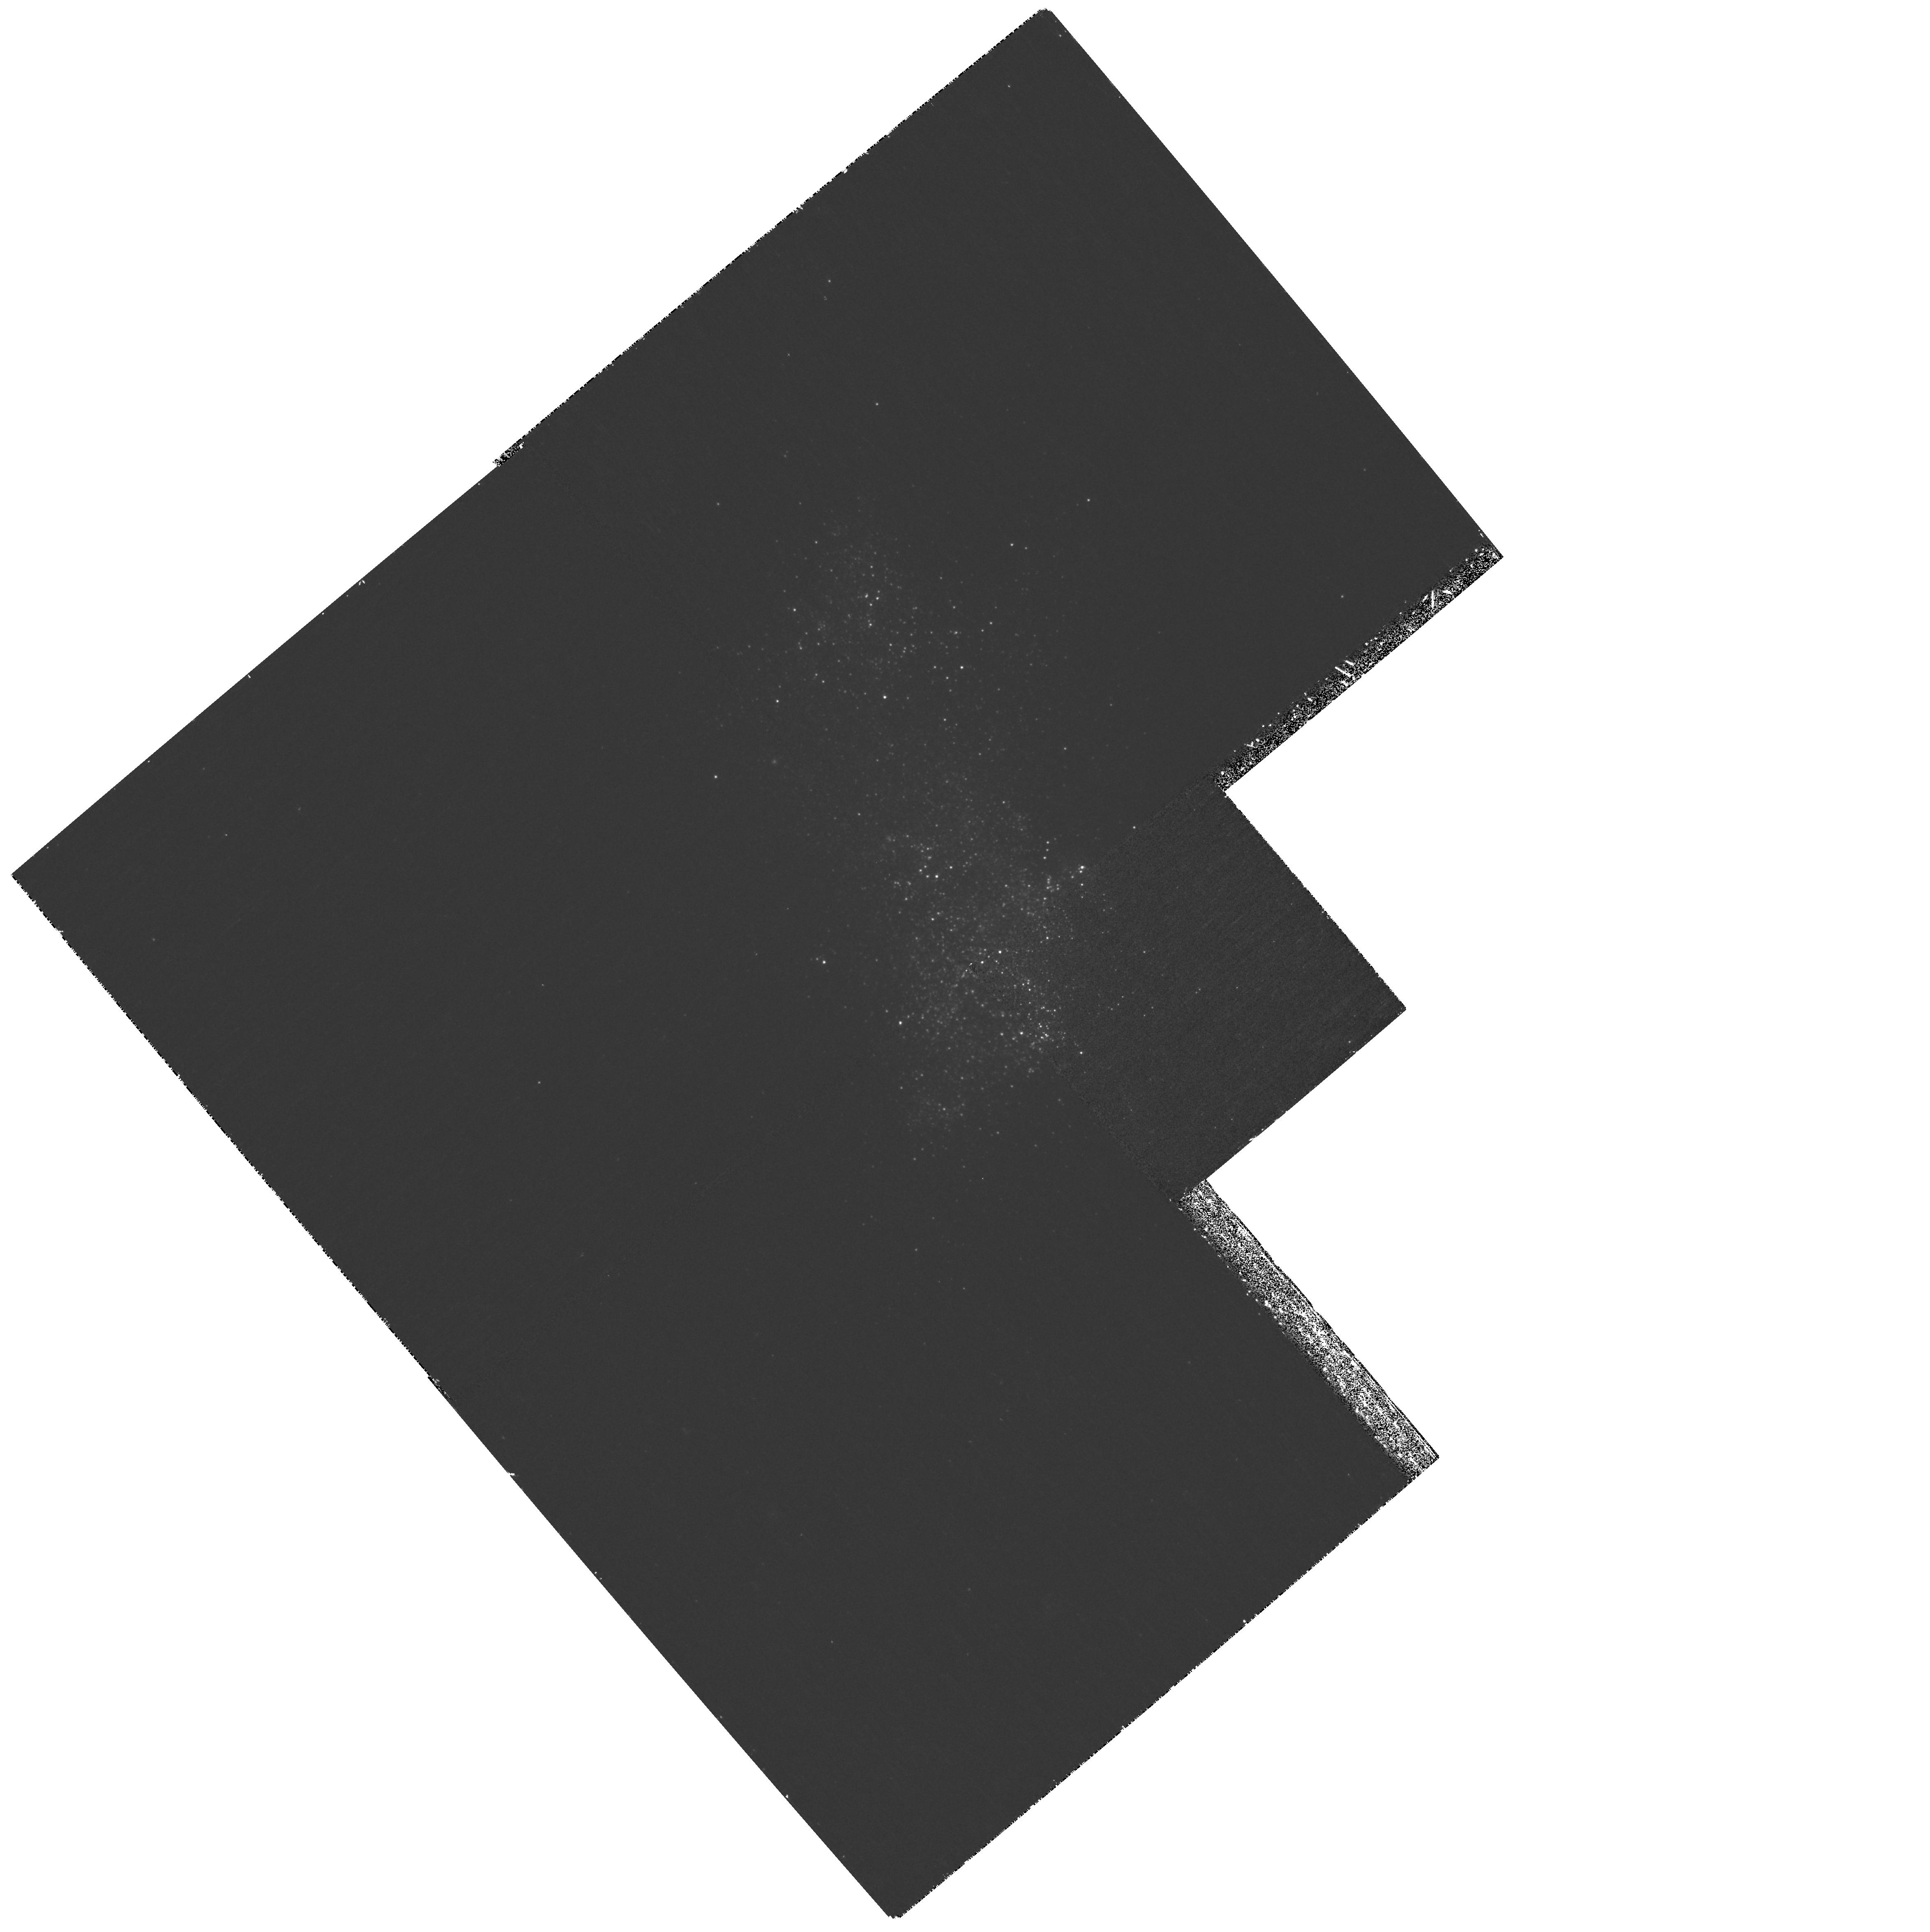
Target: NGC4190-X1
Instrument: WFPC2/PC
Filter: F300W
Exposure: 1.2 h
Observation ID: hst_11012_02_wfpc2_pc_f300w_u9u802

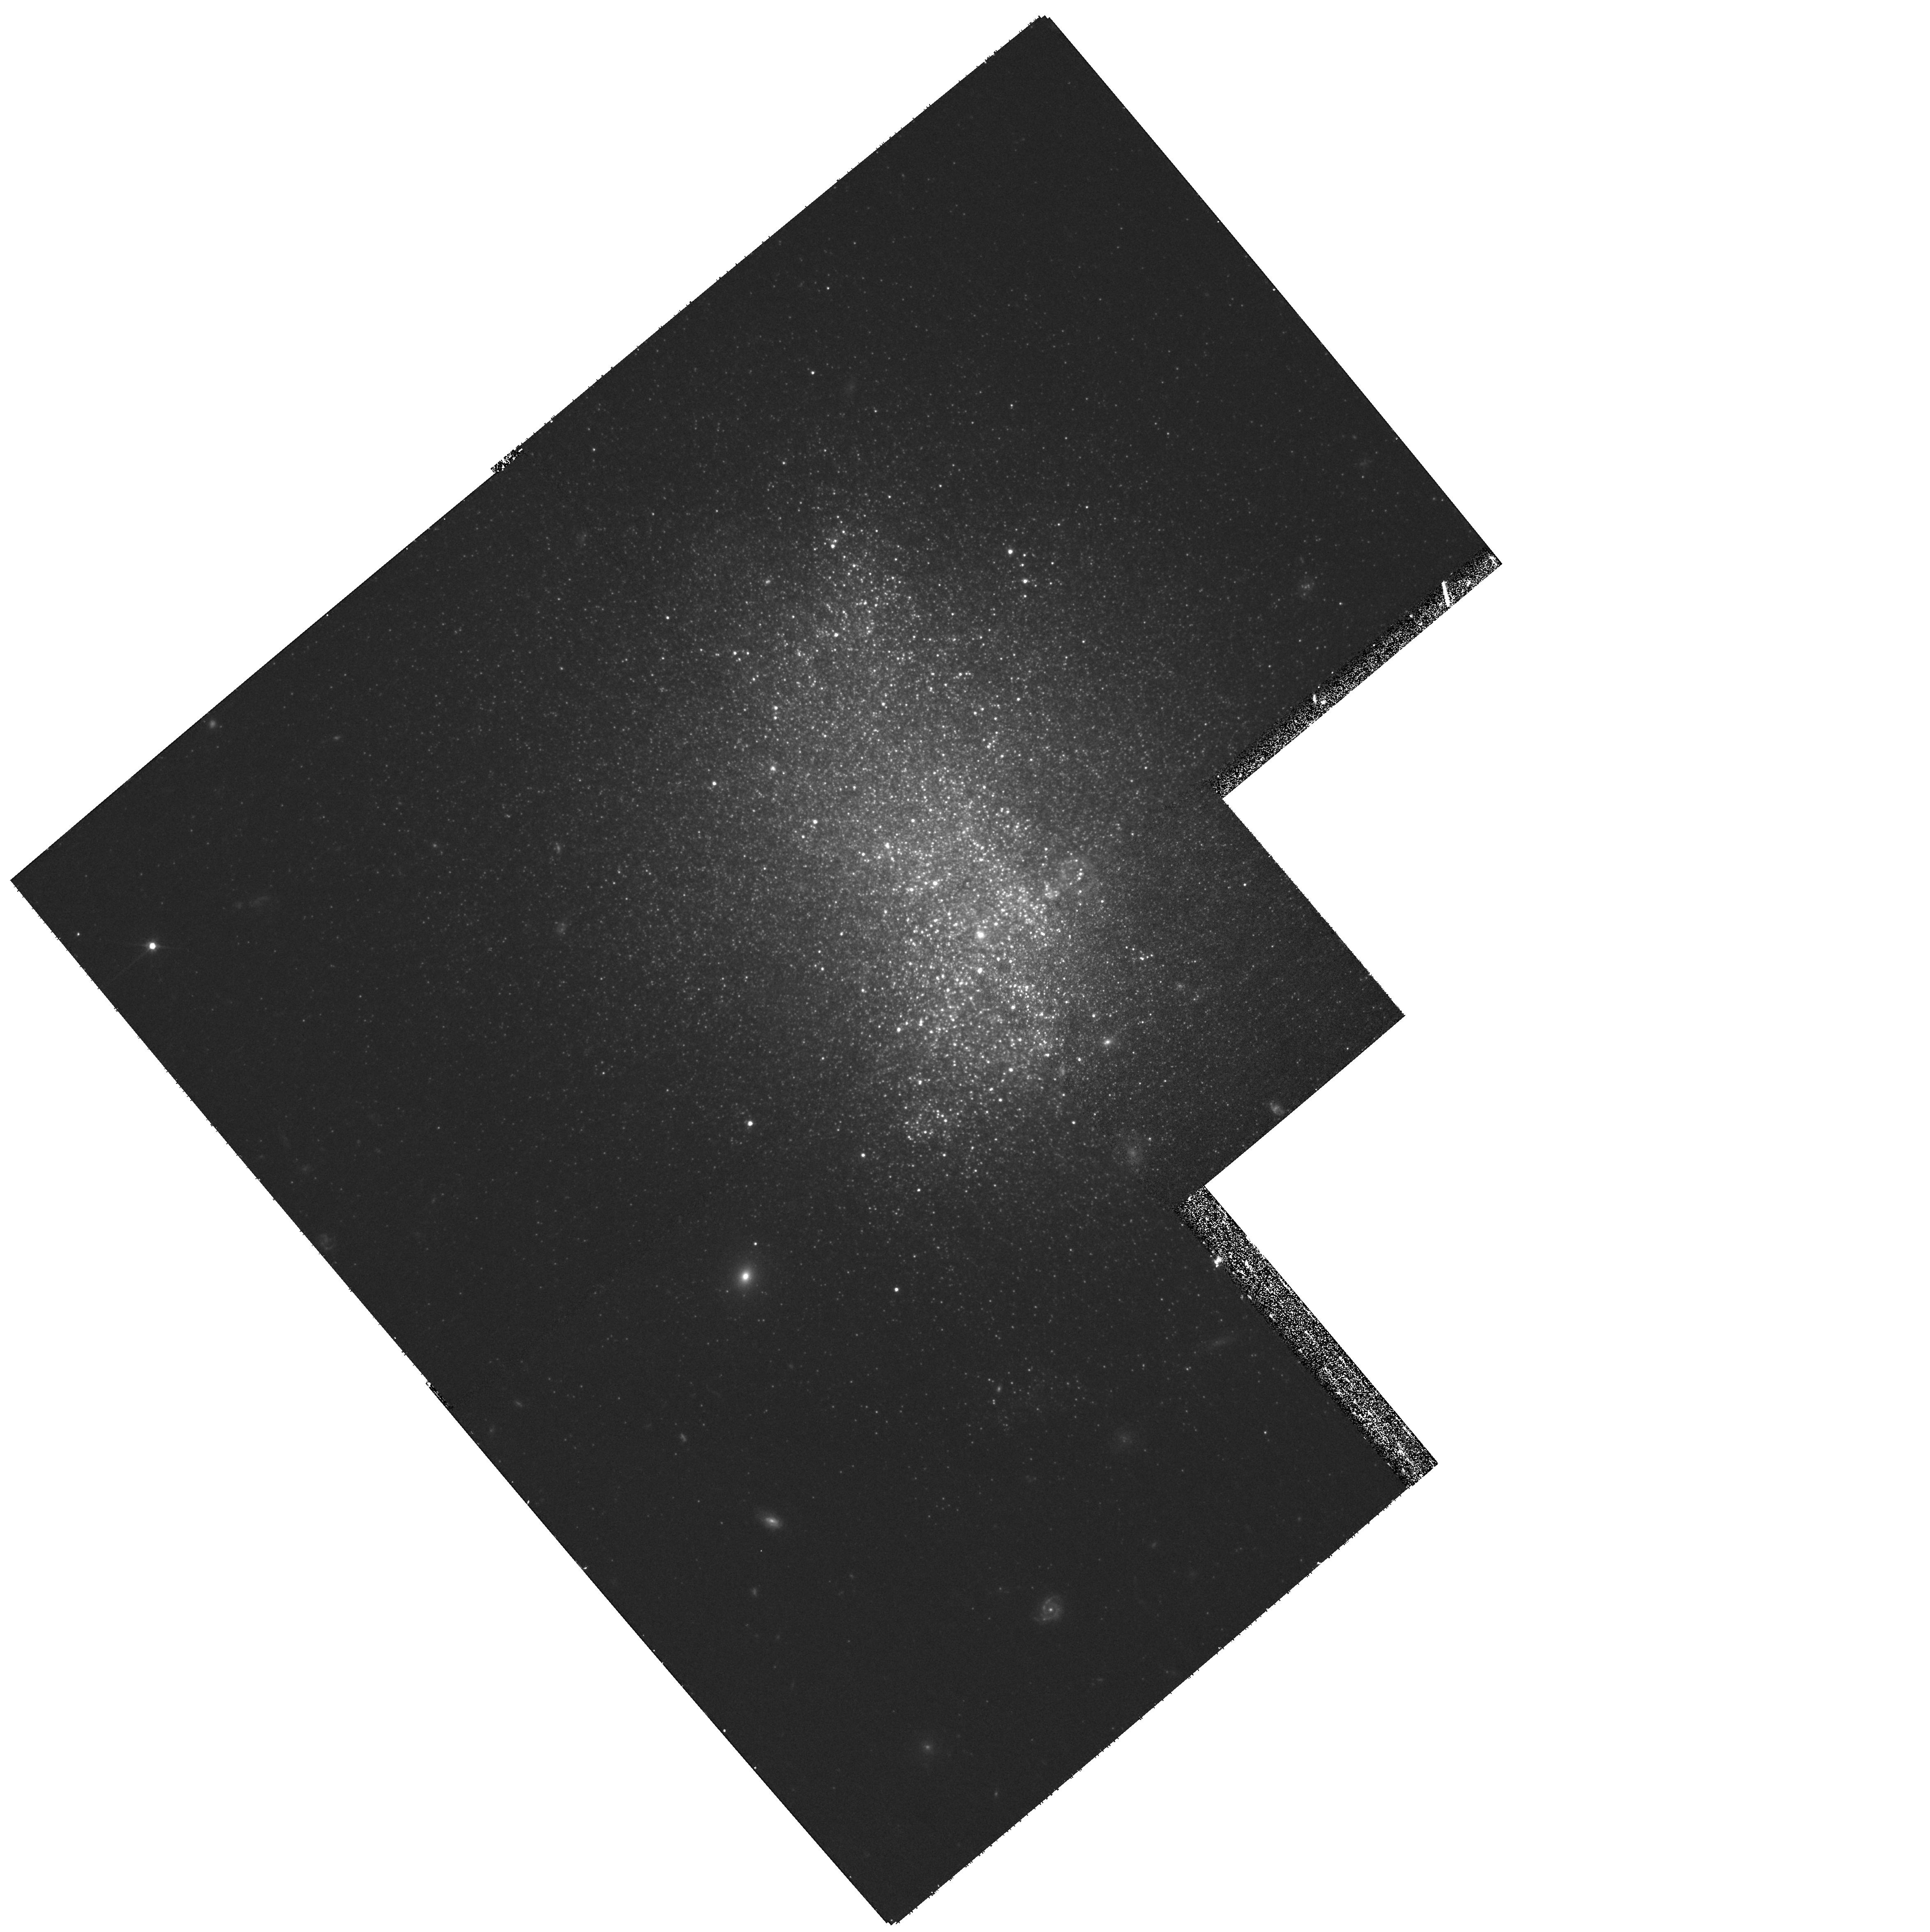
Target: NGC4190-X1
Instrument: WFPC2/PC
Filter: F606W
Exposure: 27 min
Observation ID: hst_11012_02_wfpc2_pc_f606w_u9u802

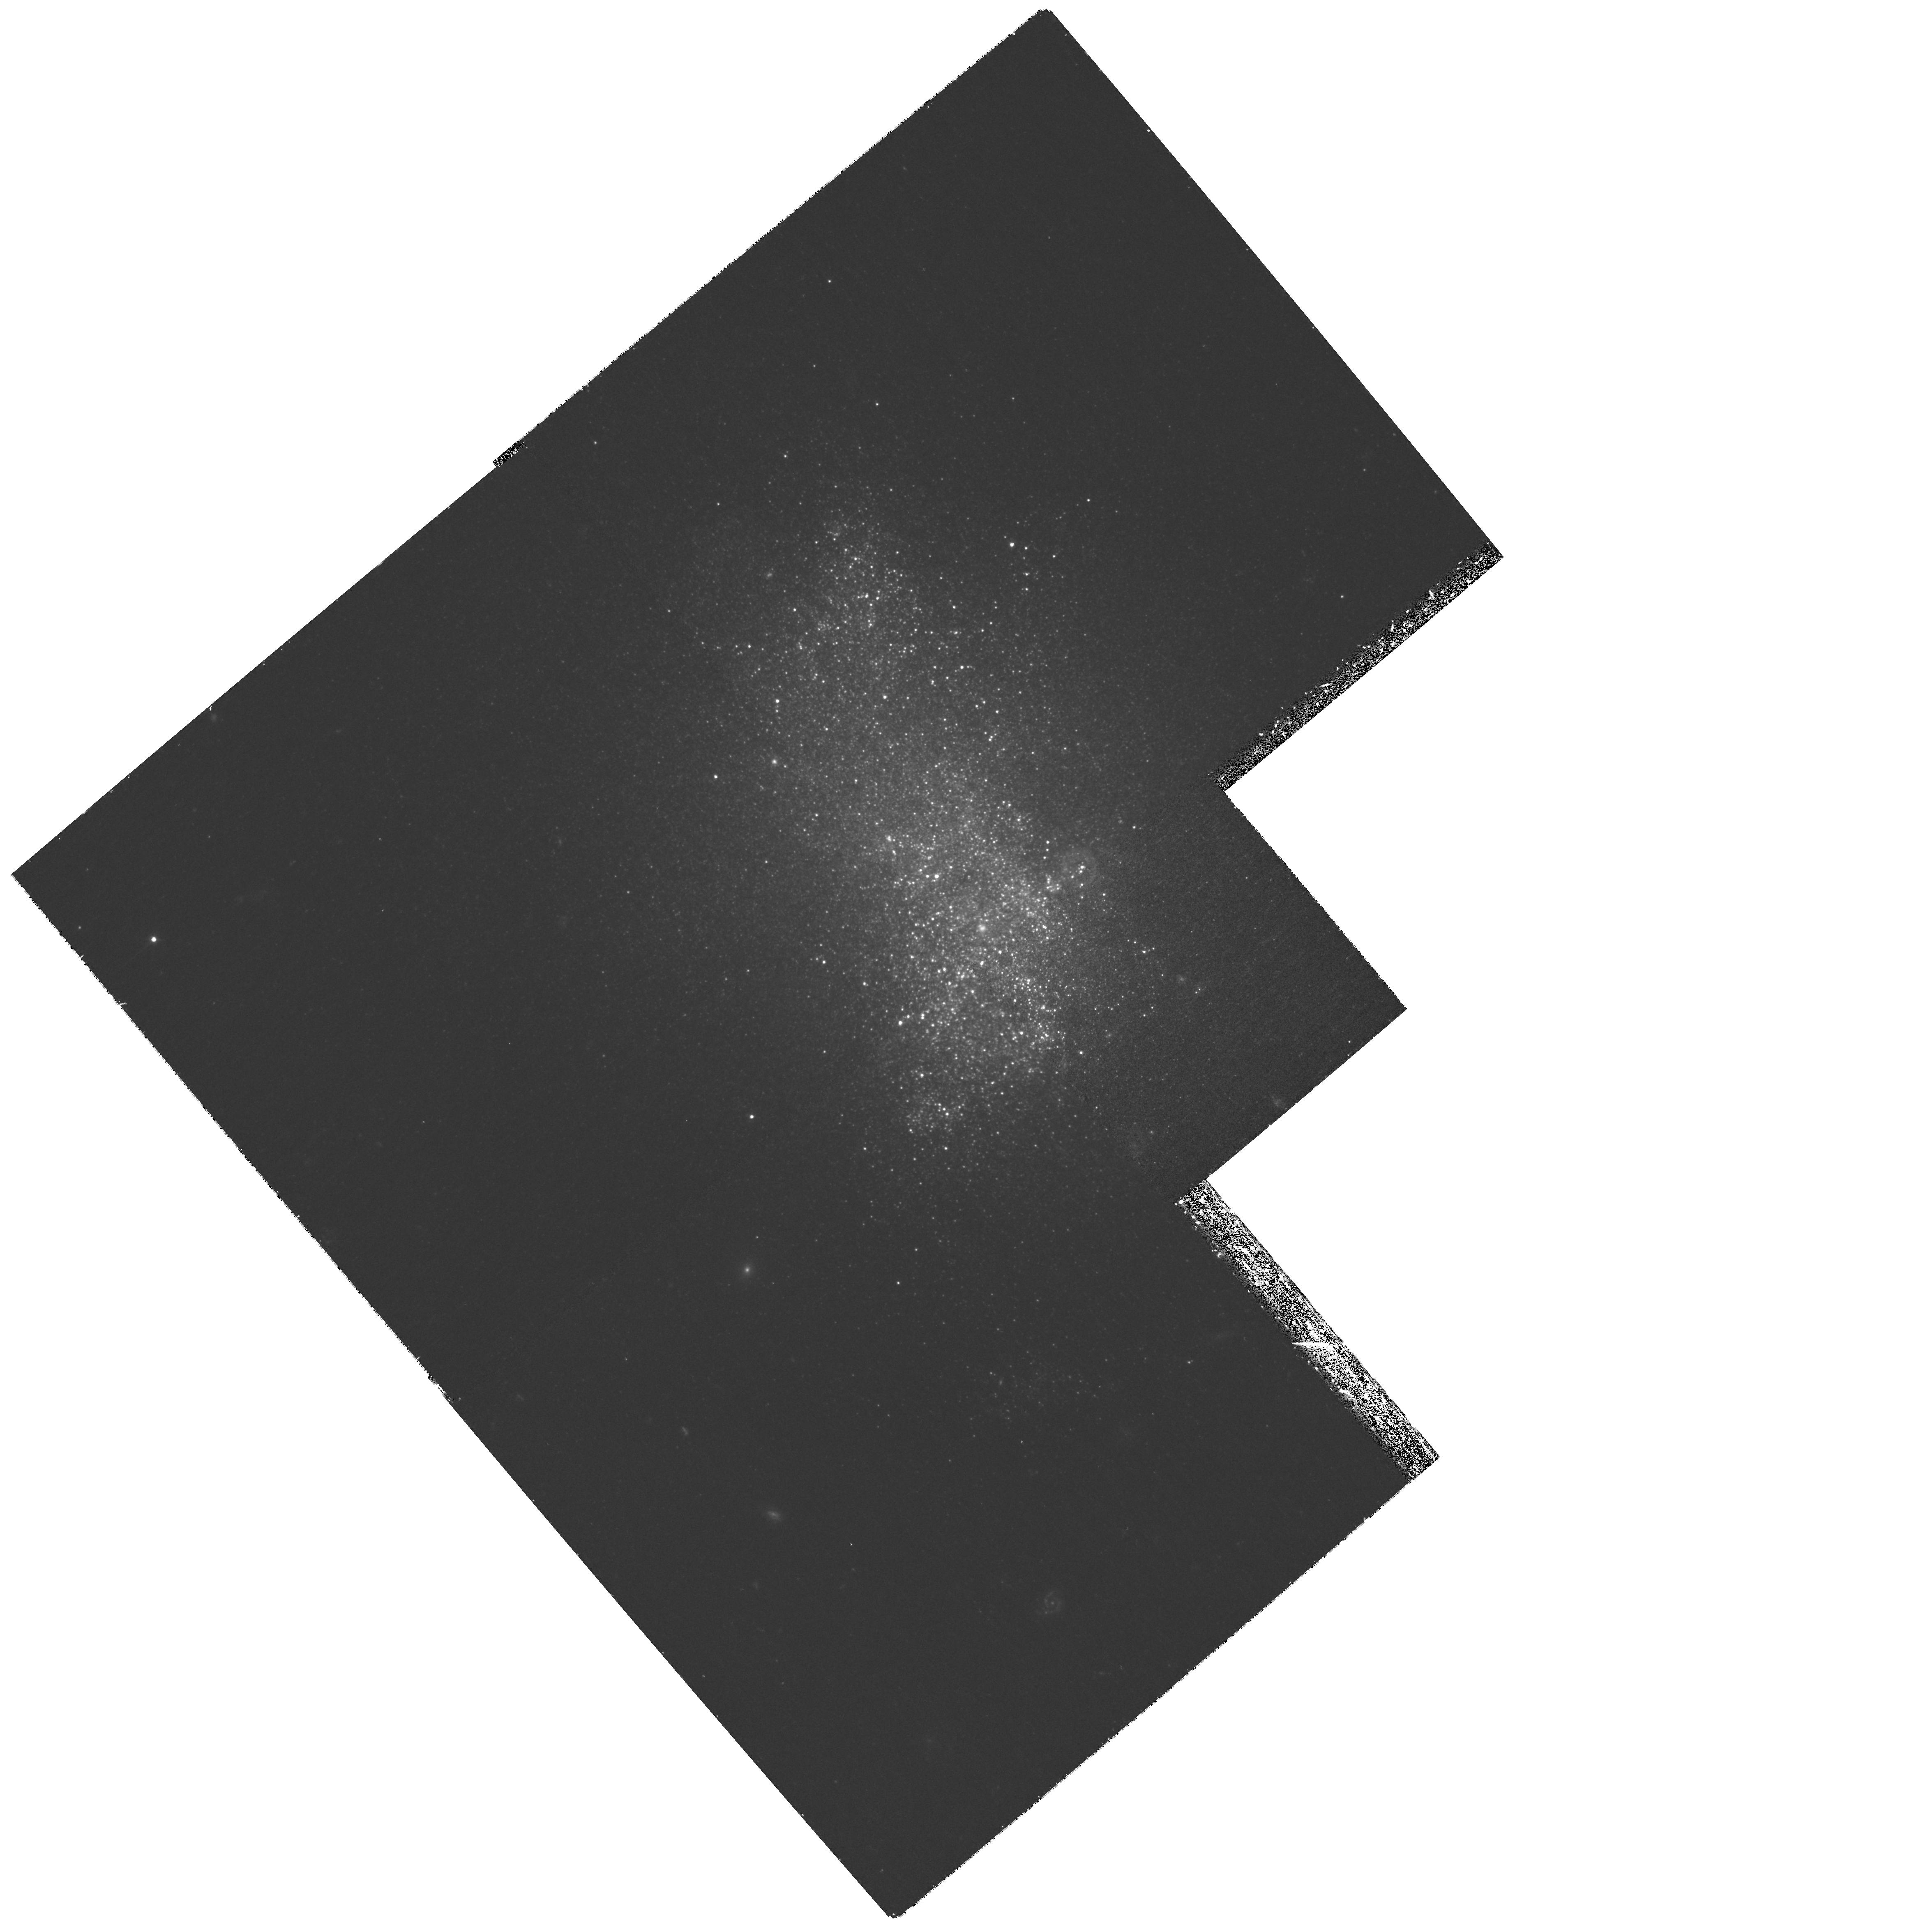
Target: NGC4190-X1
Instrument: WFPC2/PC
Filter: F450W
Exposure: 1.2 h
Observation ID: hst_11012_02_wfpc2_pc_f450w_u9u802

NGC 4190-ULX1: The forgotten ULX (PI: Roberts, Timothy Paul)

Although it ranks amongst the nearest (at d ~ 3 Mpc) and brightest (fx ~ 2e-12 erg/cm^2/s) ULXs, NGC 4190-ULX1 has not yet been observed in the modern era of X-ray astronomy. We propose to remedy this omission with three new observations designed to probe its underlying nature. Firstly, we will obtain a high precision X-ray position of the ULX using HRC-I. This will be used to identify an unique counterpart in new HST/ACS imaging, plausibly the first step towards deriving a dynamical mass function for this source. Finally, we will use an ACIS-S observation to derive the first high quality X-ray diagnostics (spectrum, light curve) of this ULX, with the aim of providing an interim assessment of the nature of the compact object underlying its extreme X-ray emission.